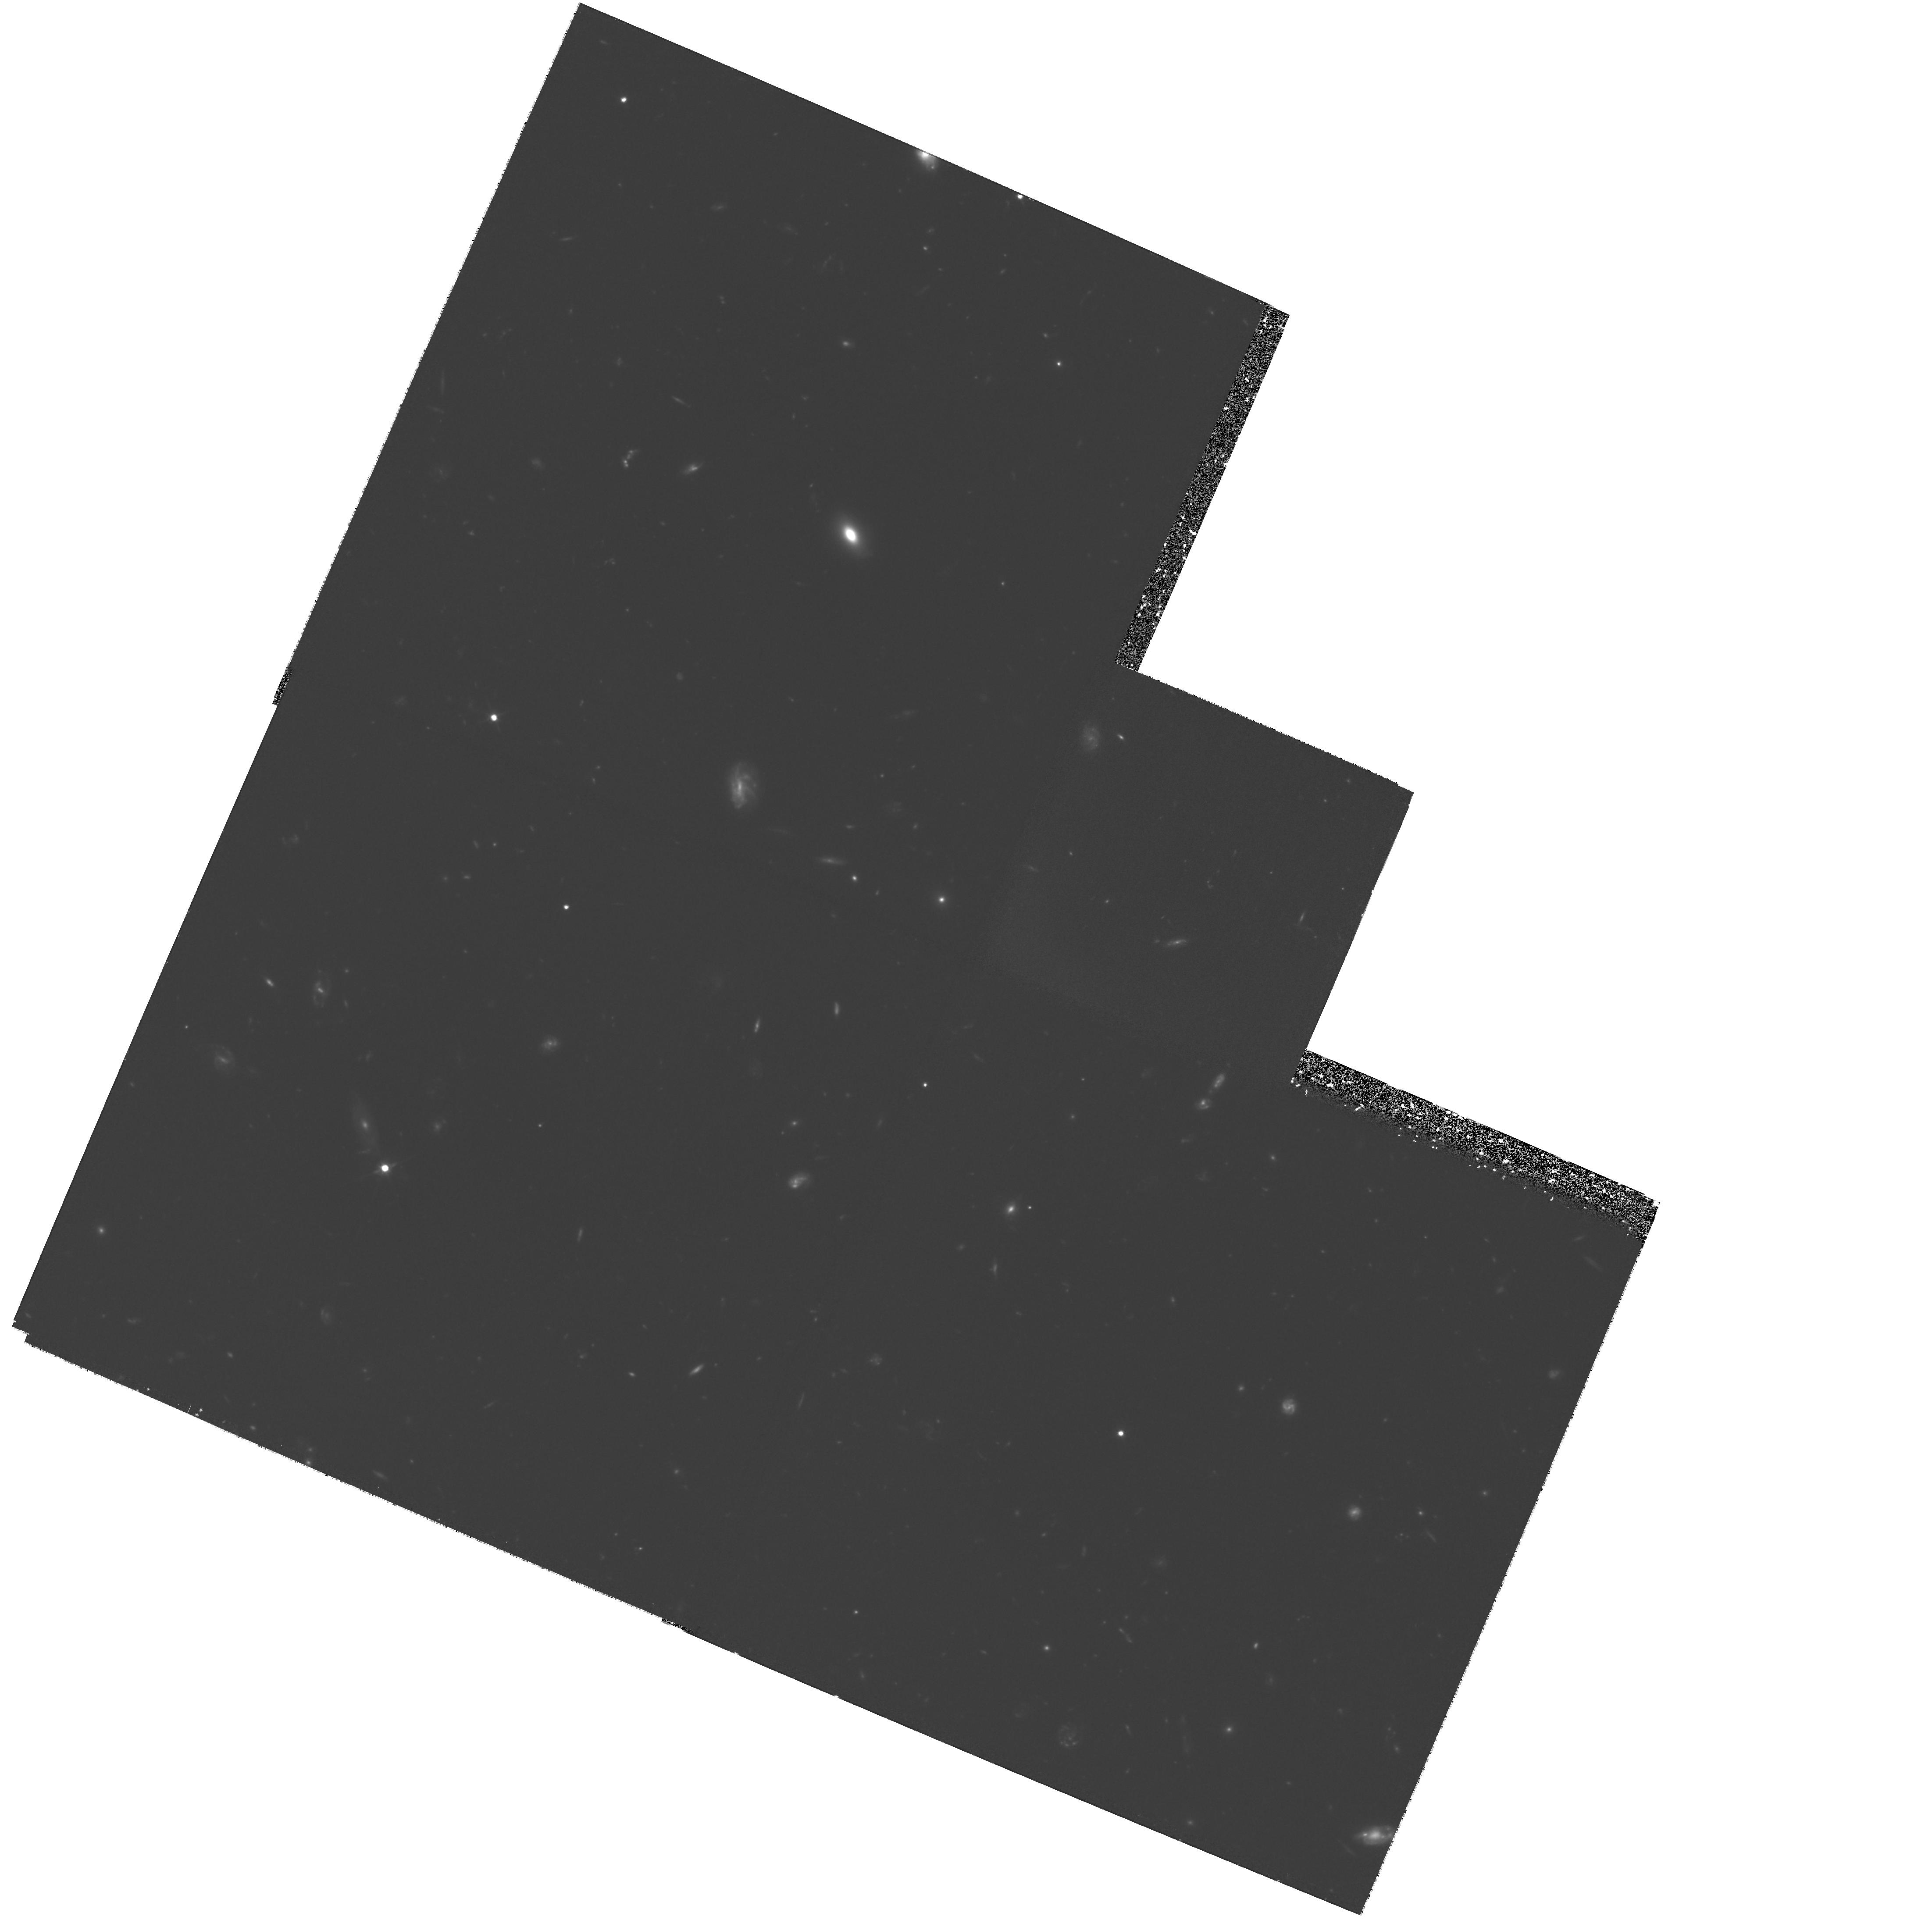
Target: HDF-123649+621346. Instrument: WFPC2/PC. Filter: F606W. Exposure: 3.6 h. Observation ID: hst_8389_03_wfpc2_pc_f606w_u5ei03

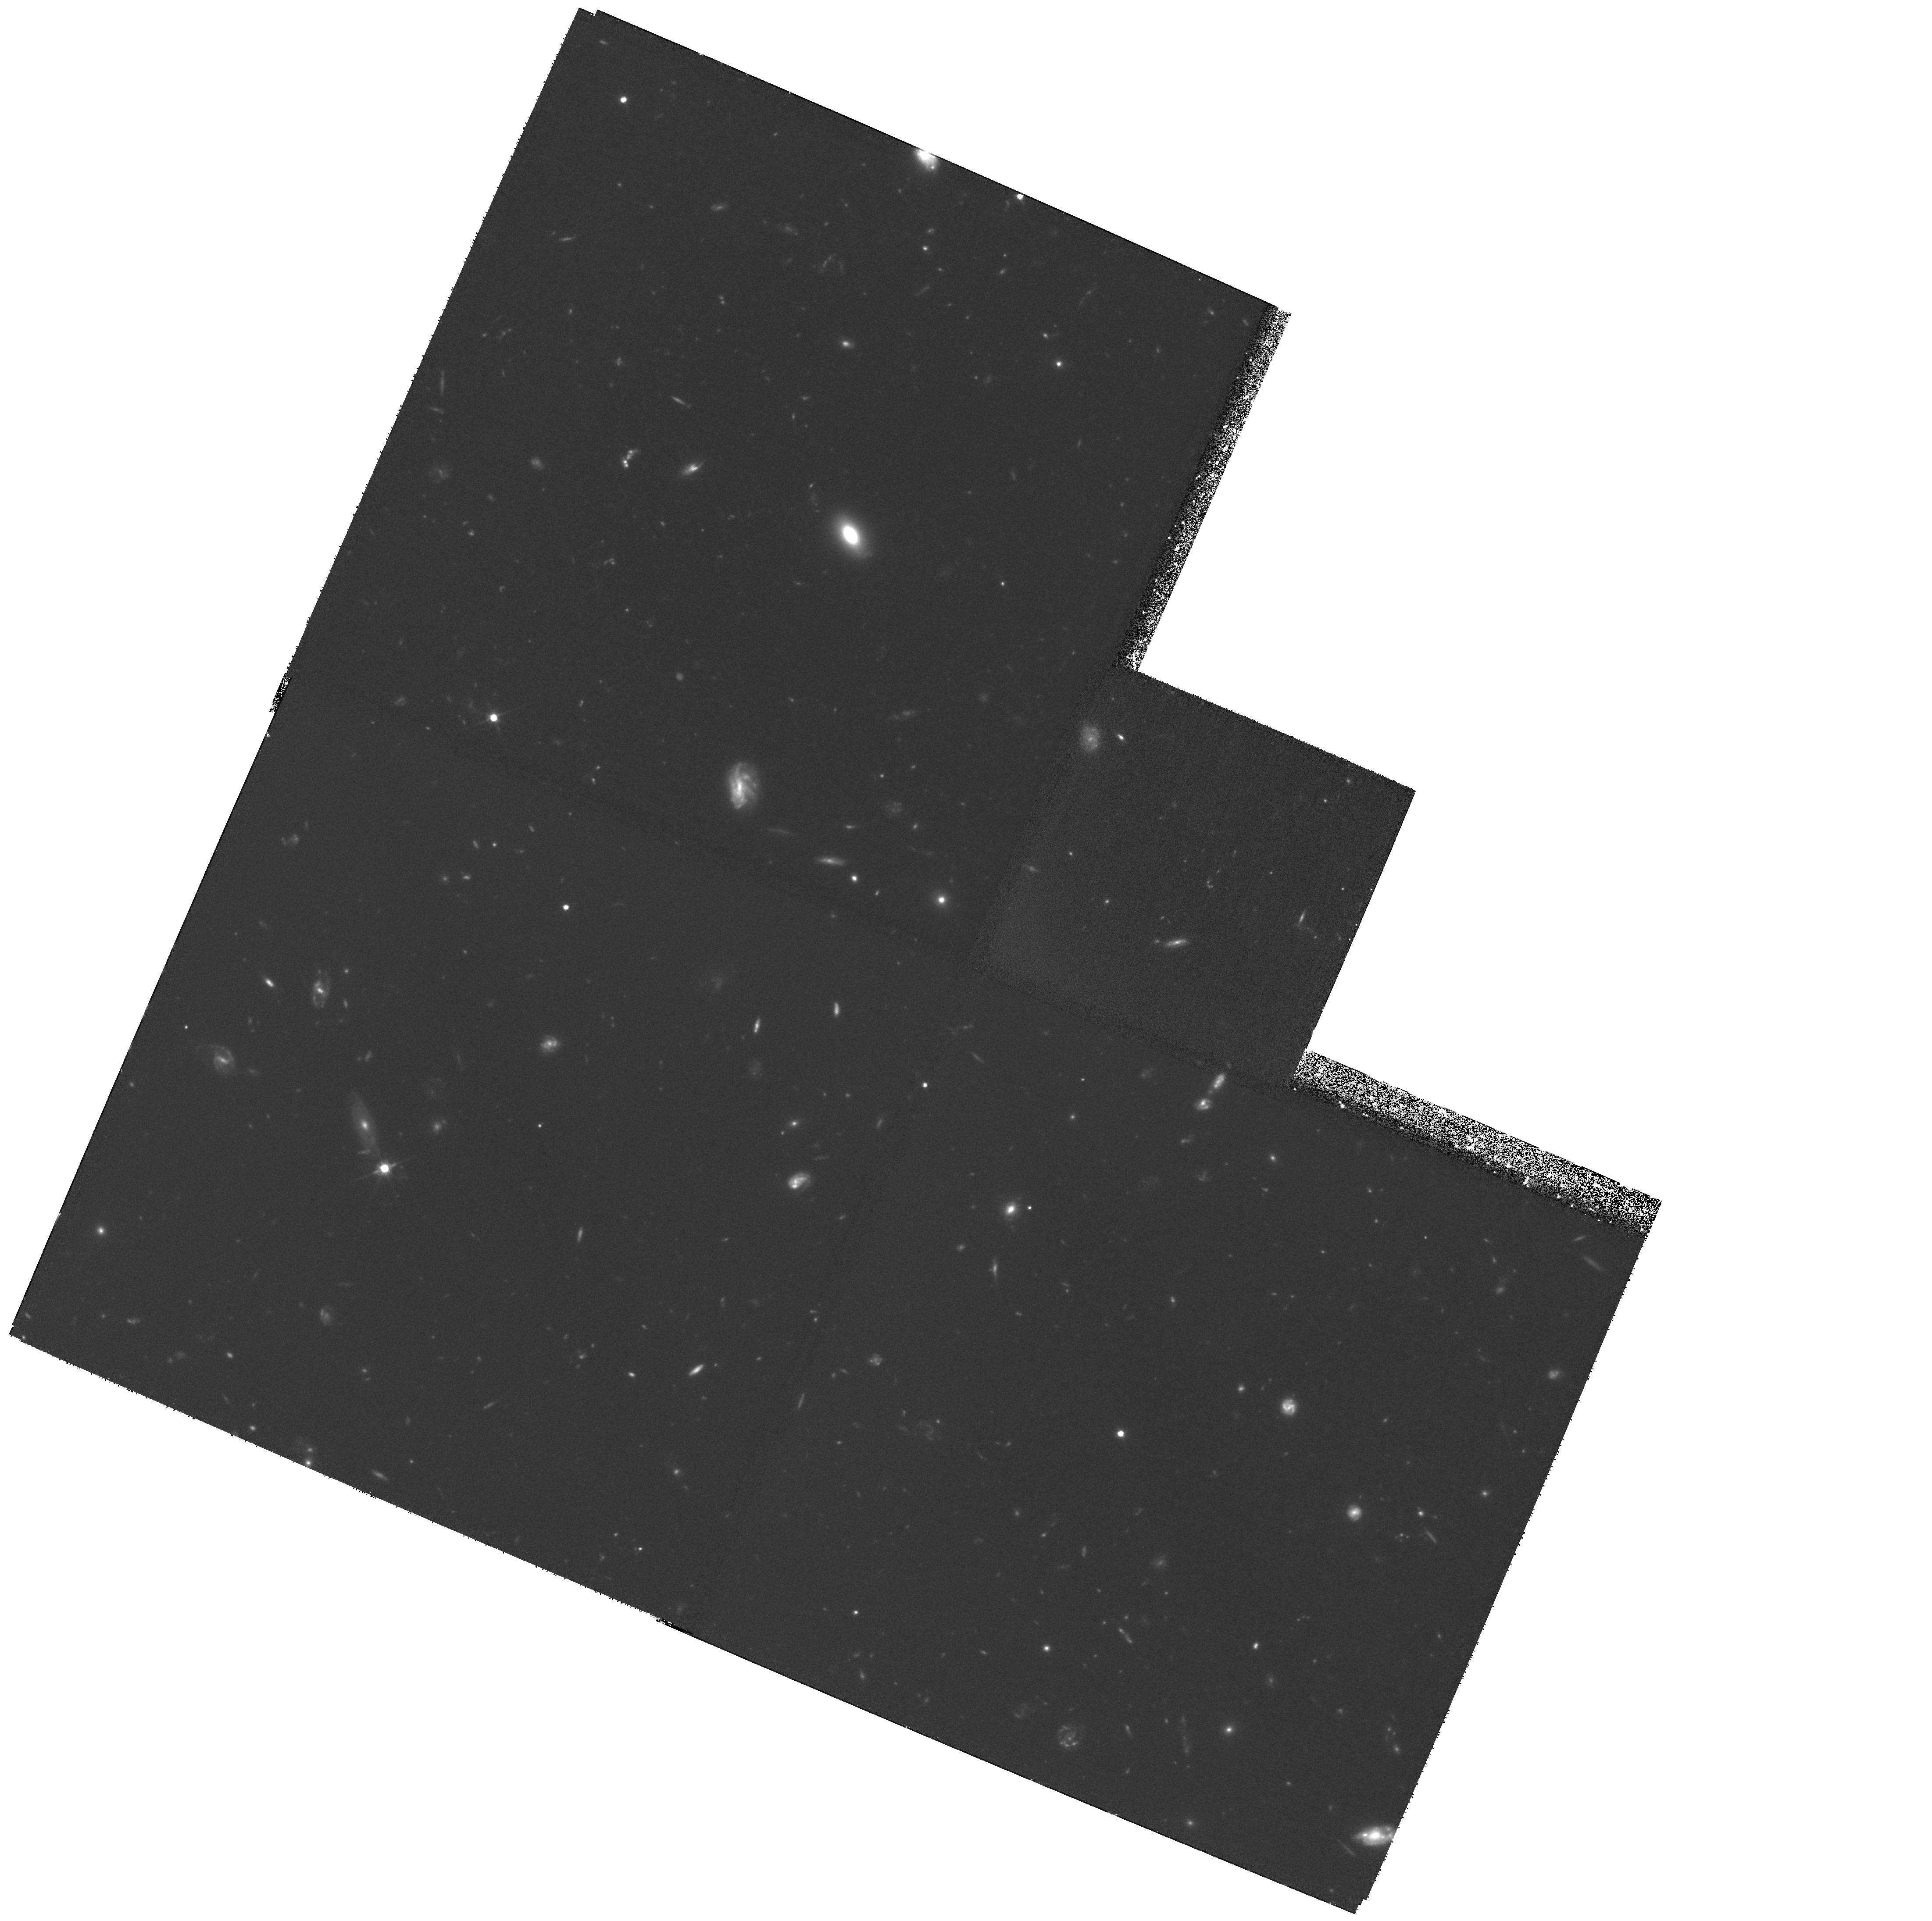
Target: HDF-123649+621346. Instrument: WFPC2/PC. Filter: F606W. Exposure: 3.6 h. Observation ID: hst_8389_06_wfpc2_pc_f606w_u5ei06

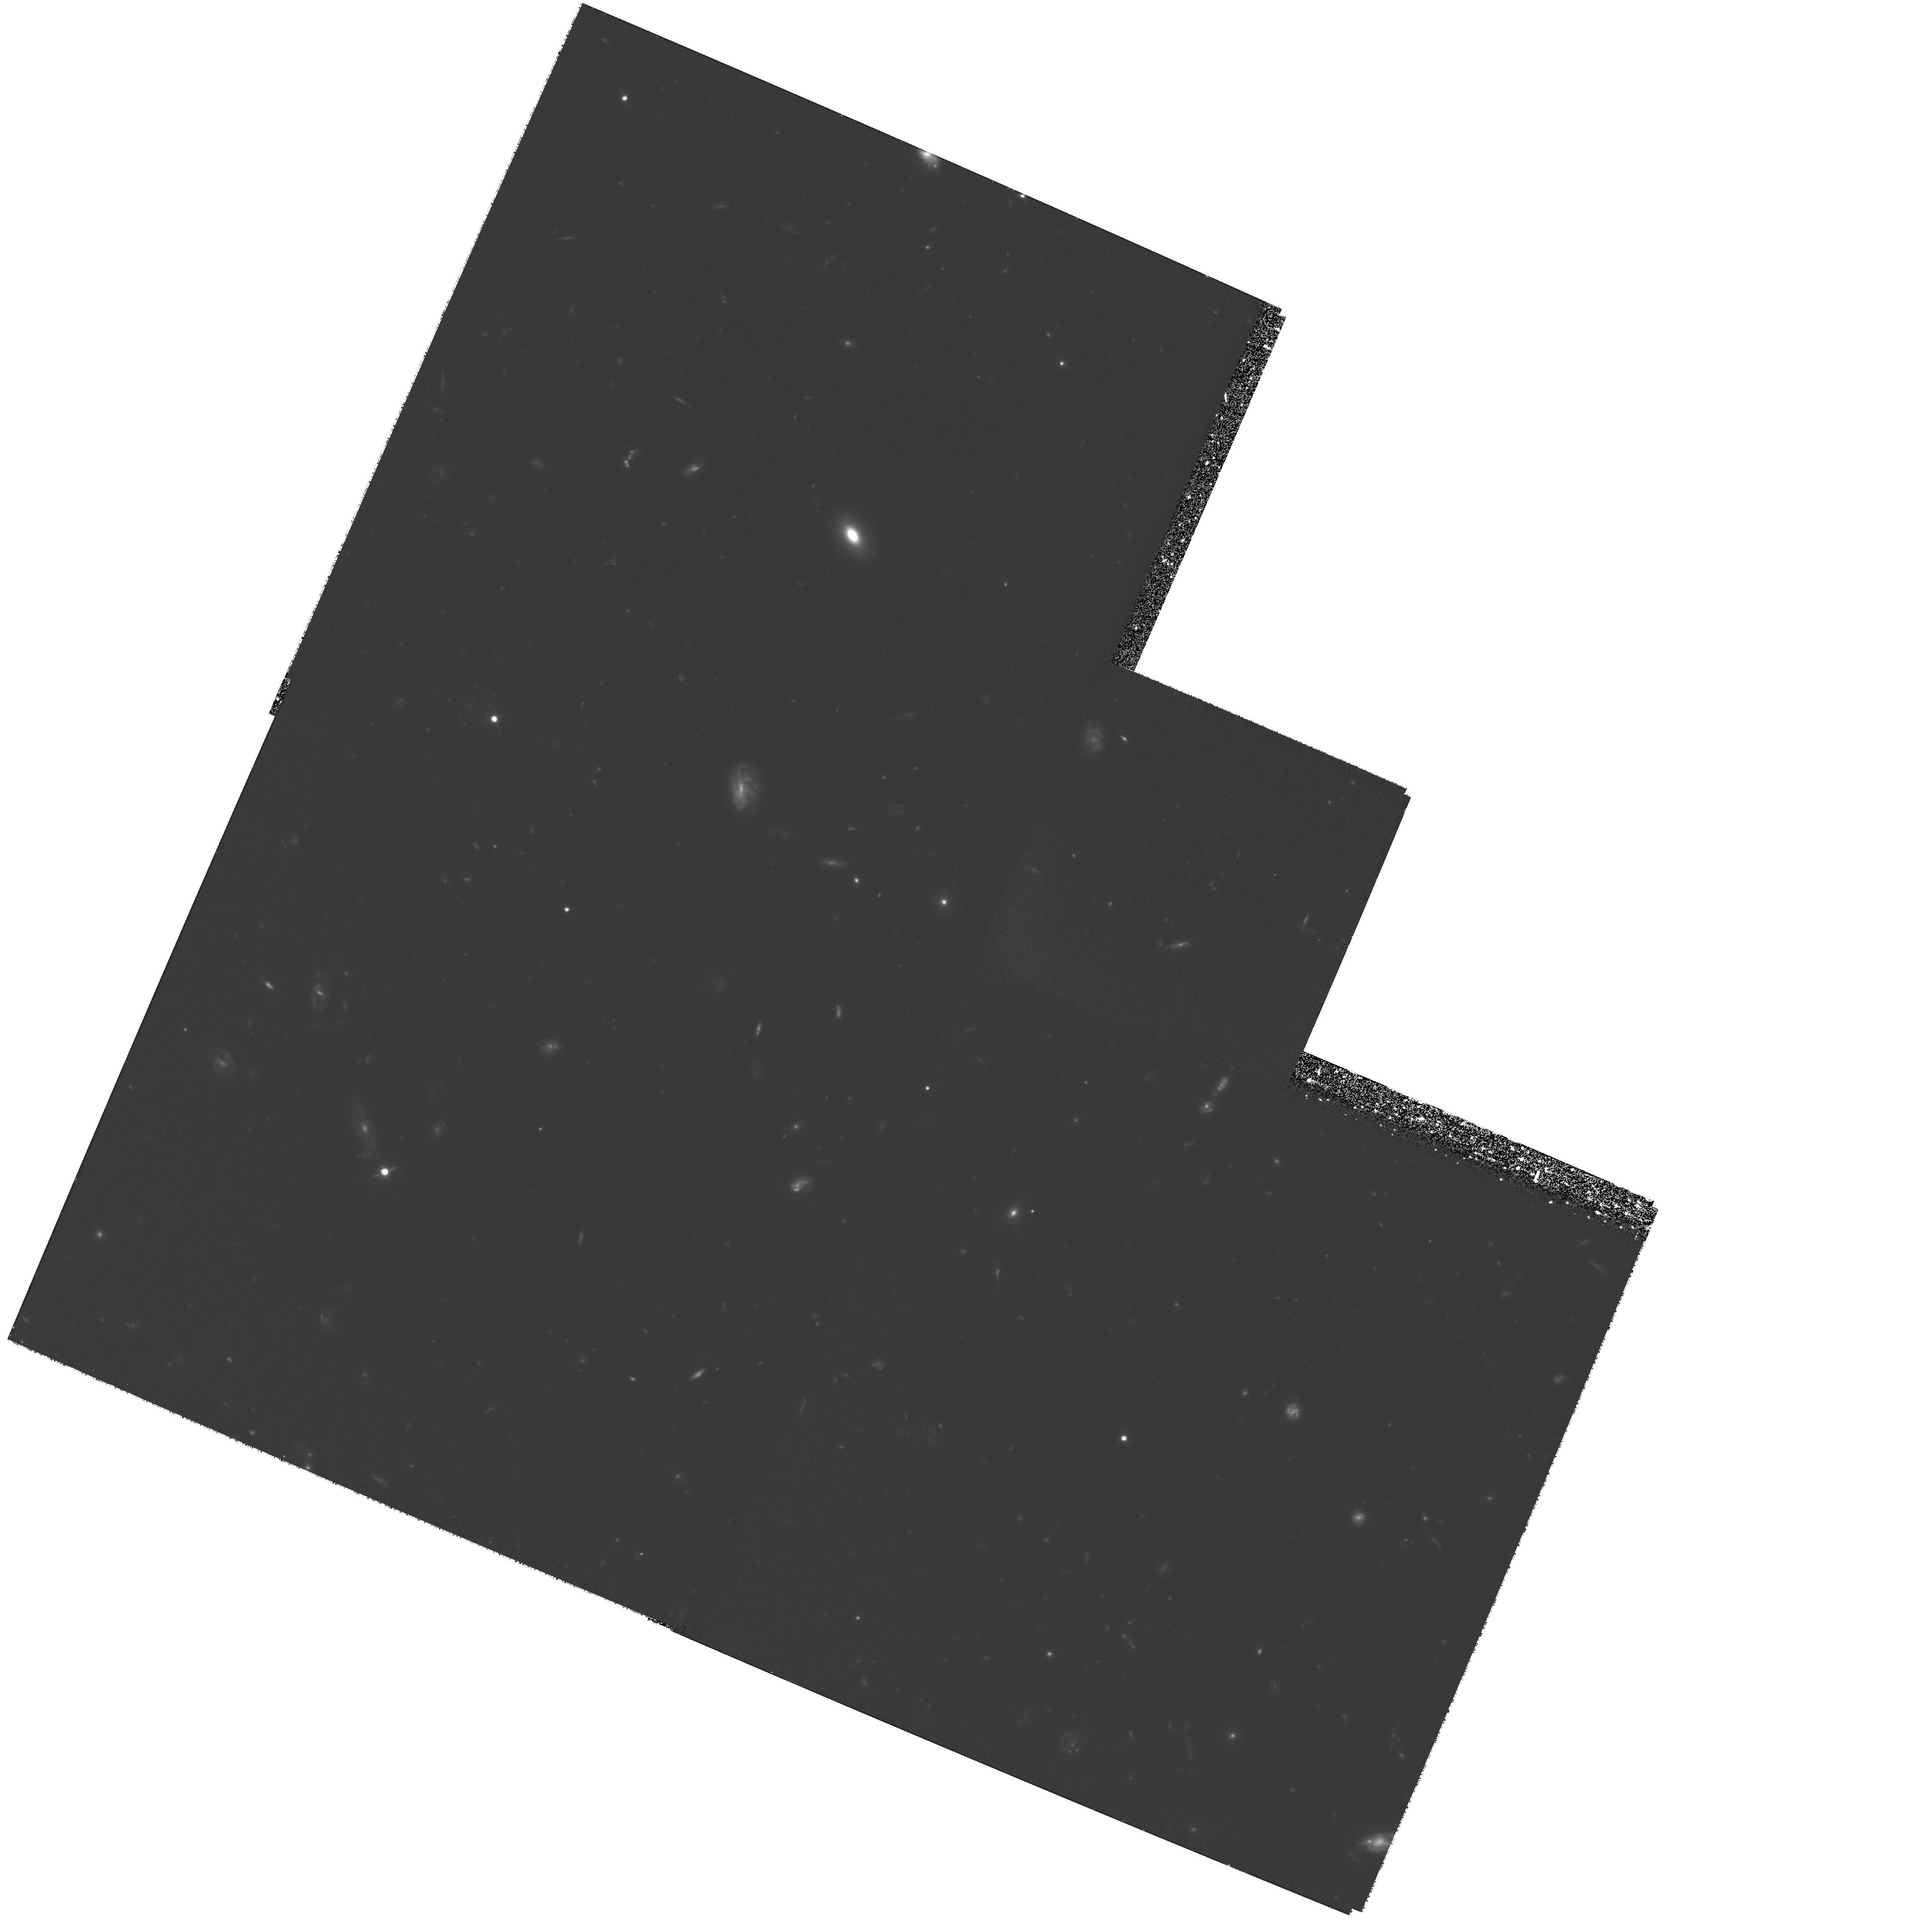
Target: HDF-123649+621346. Instrument: WFPC2/PC. Filter: F606W. Exposure: 3.6 h. Observation ID: hst_8389_01_wfpc2_pc_f606w_u5ei01

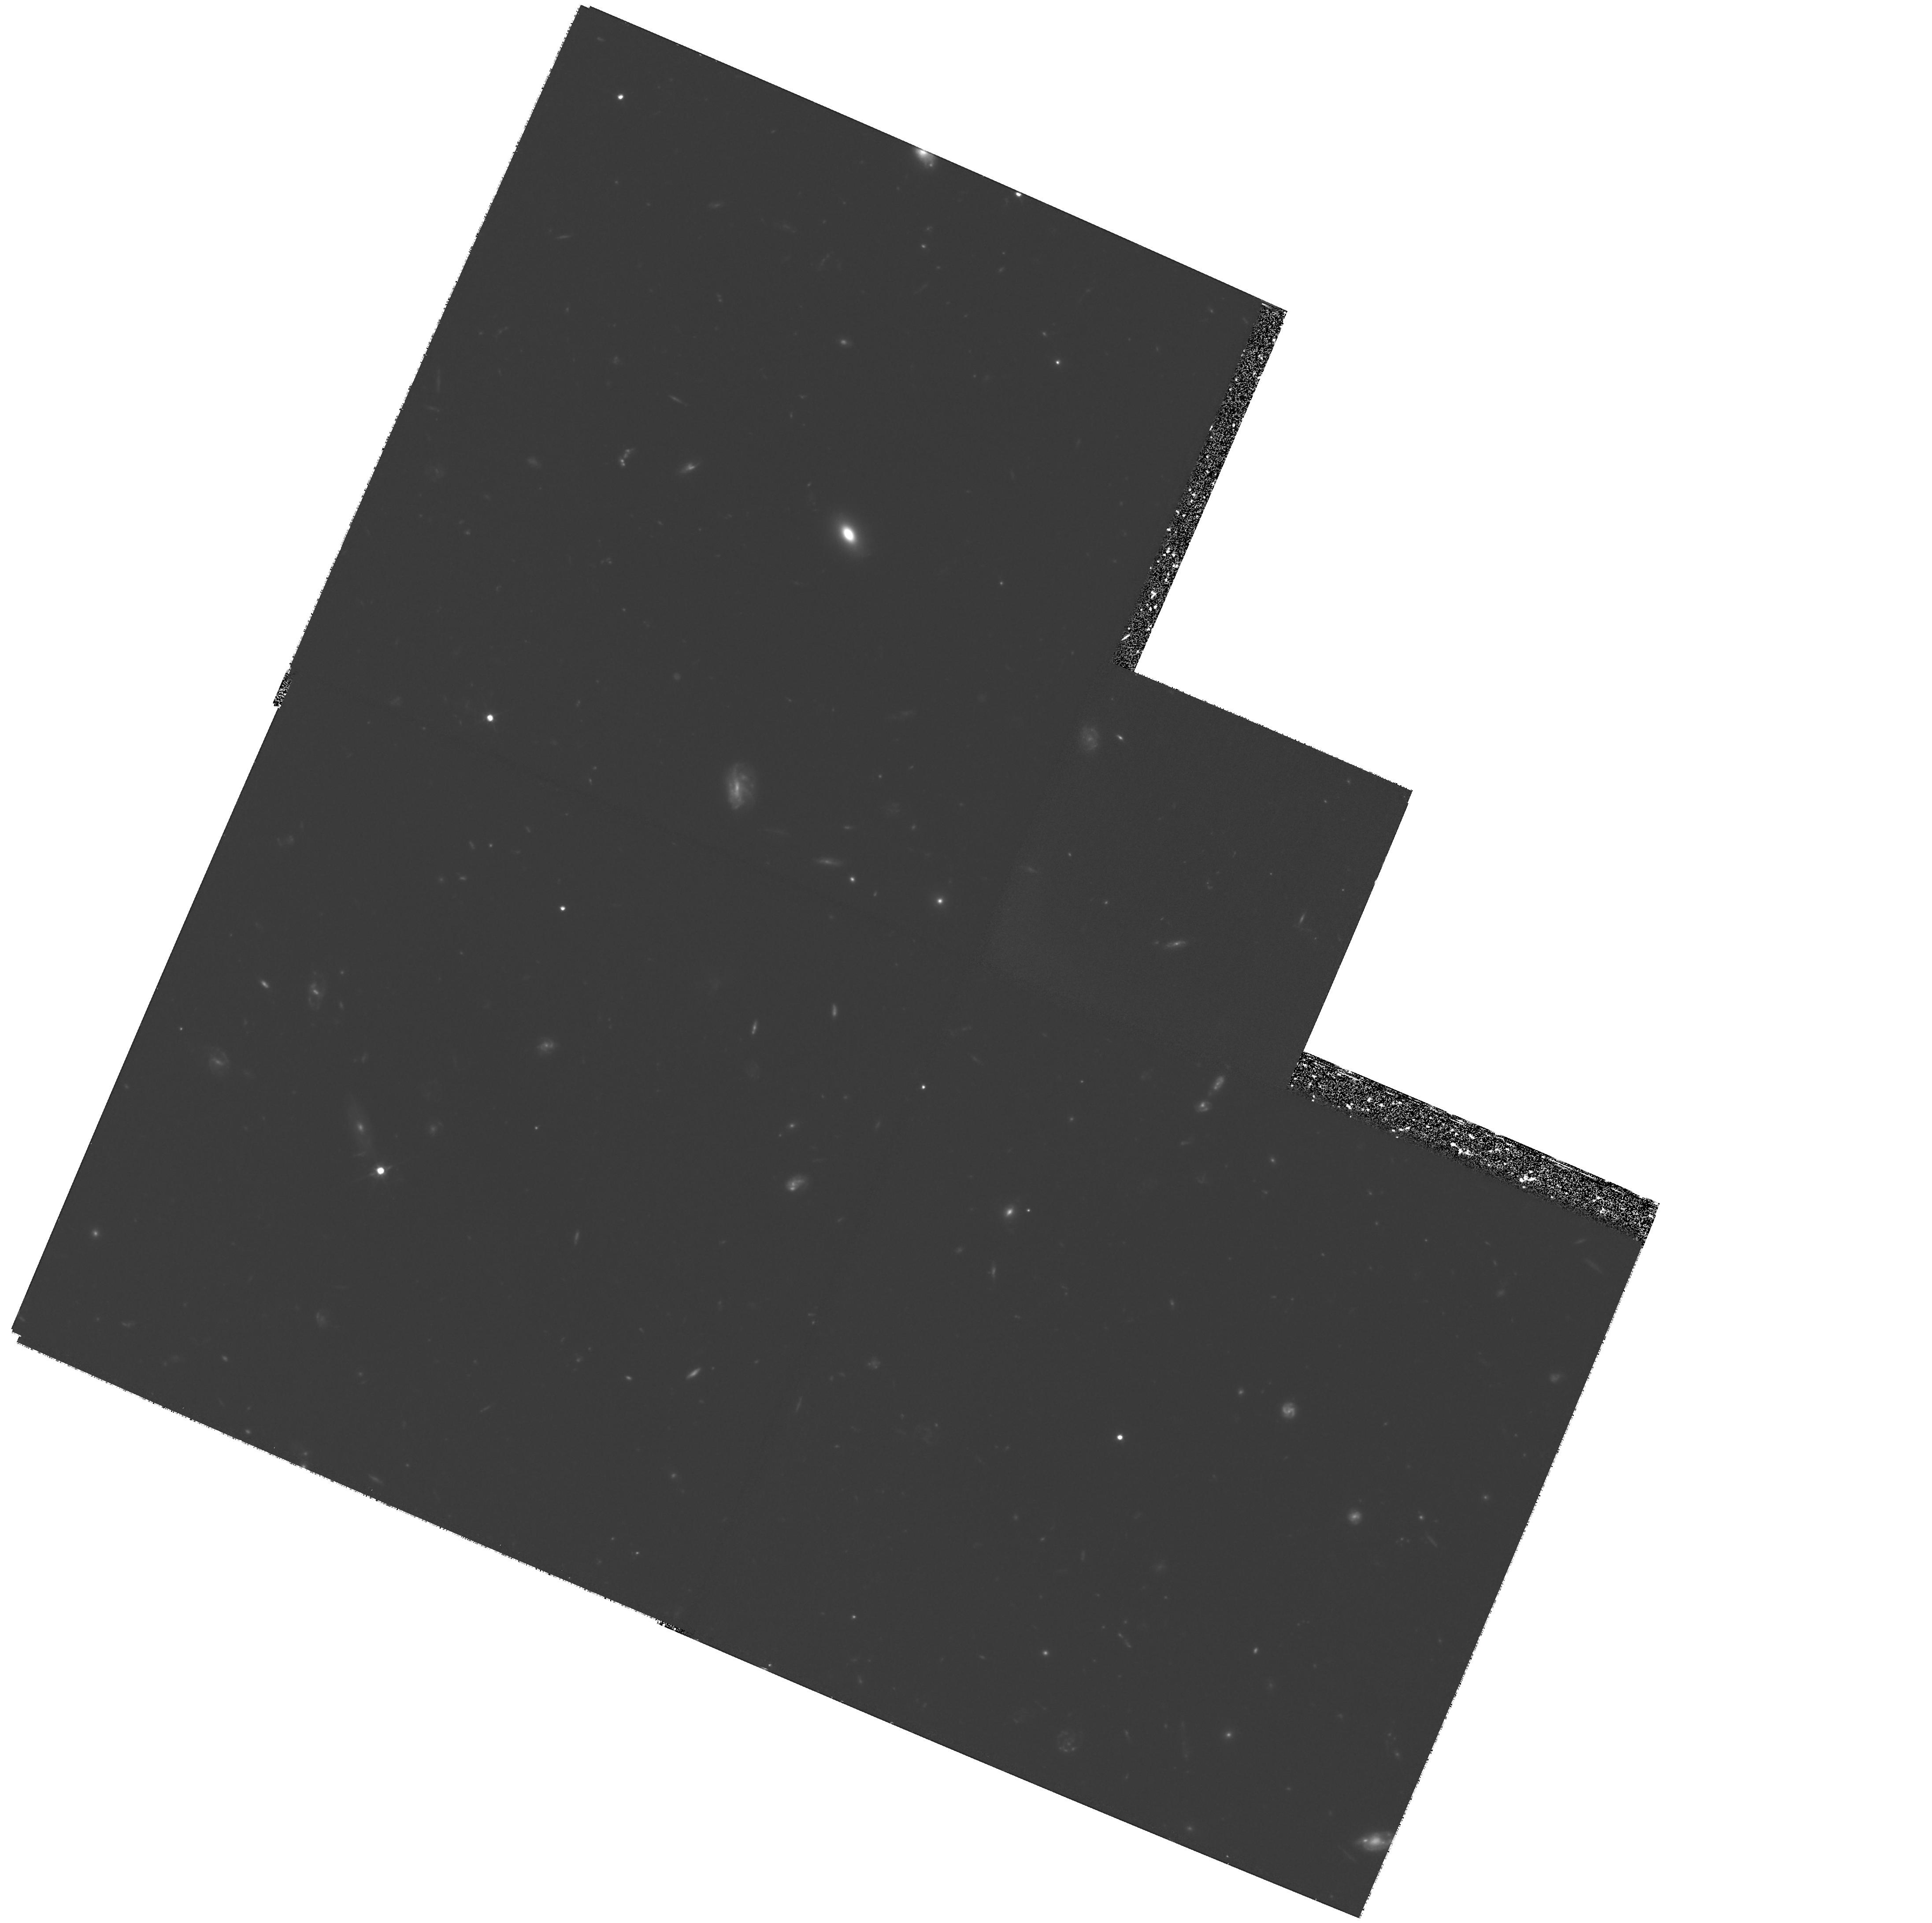
Target: HDF-123649+621346. Instrument: WFPC2/PC. Filter: F606W. Exposure: 3.6 h. Observation ID: hst_8389_02_wfpc2_pc_f606w_u5ei02

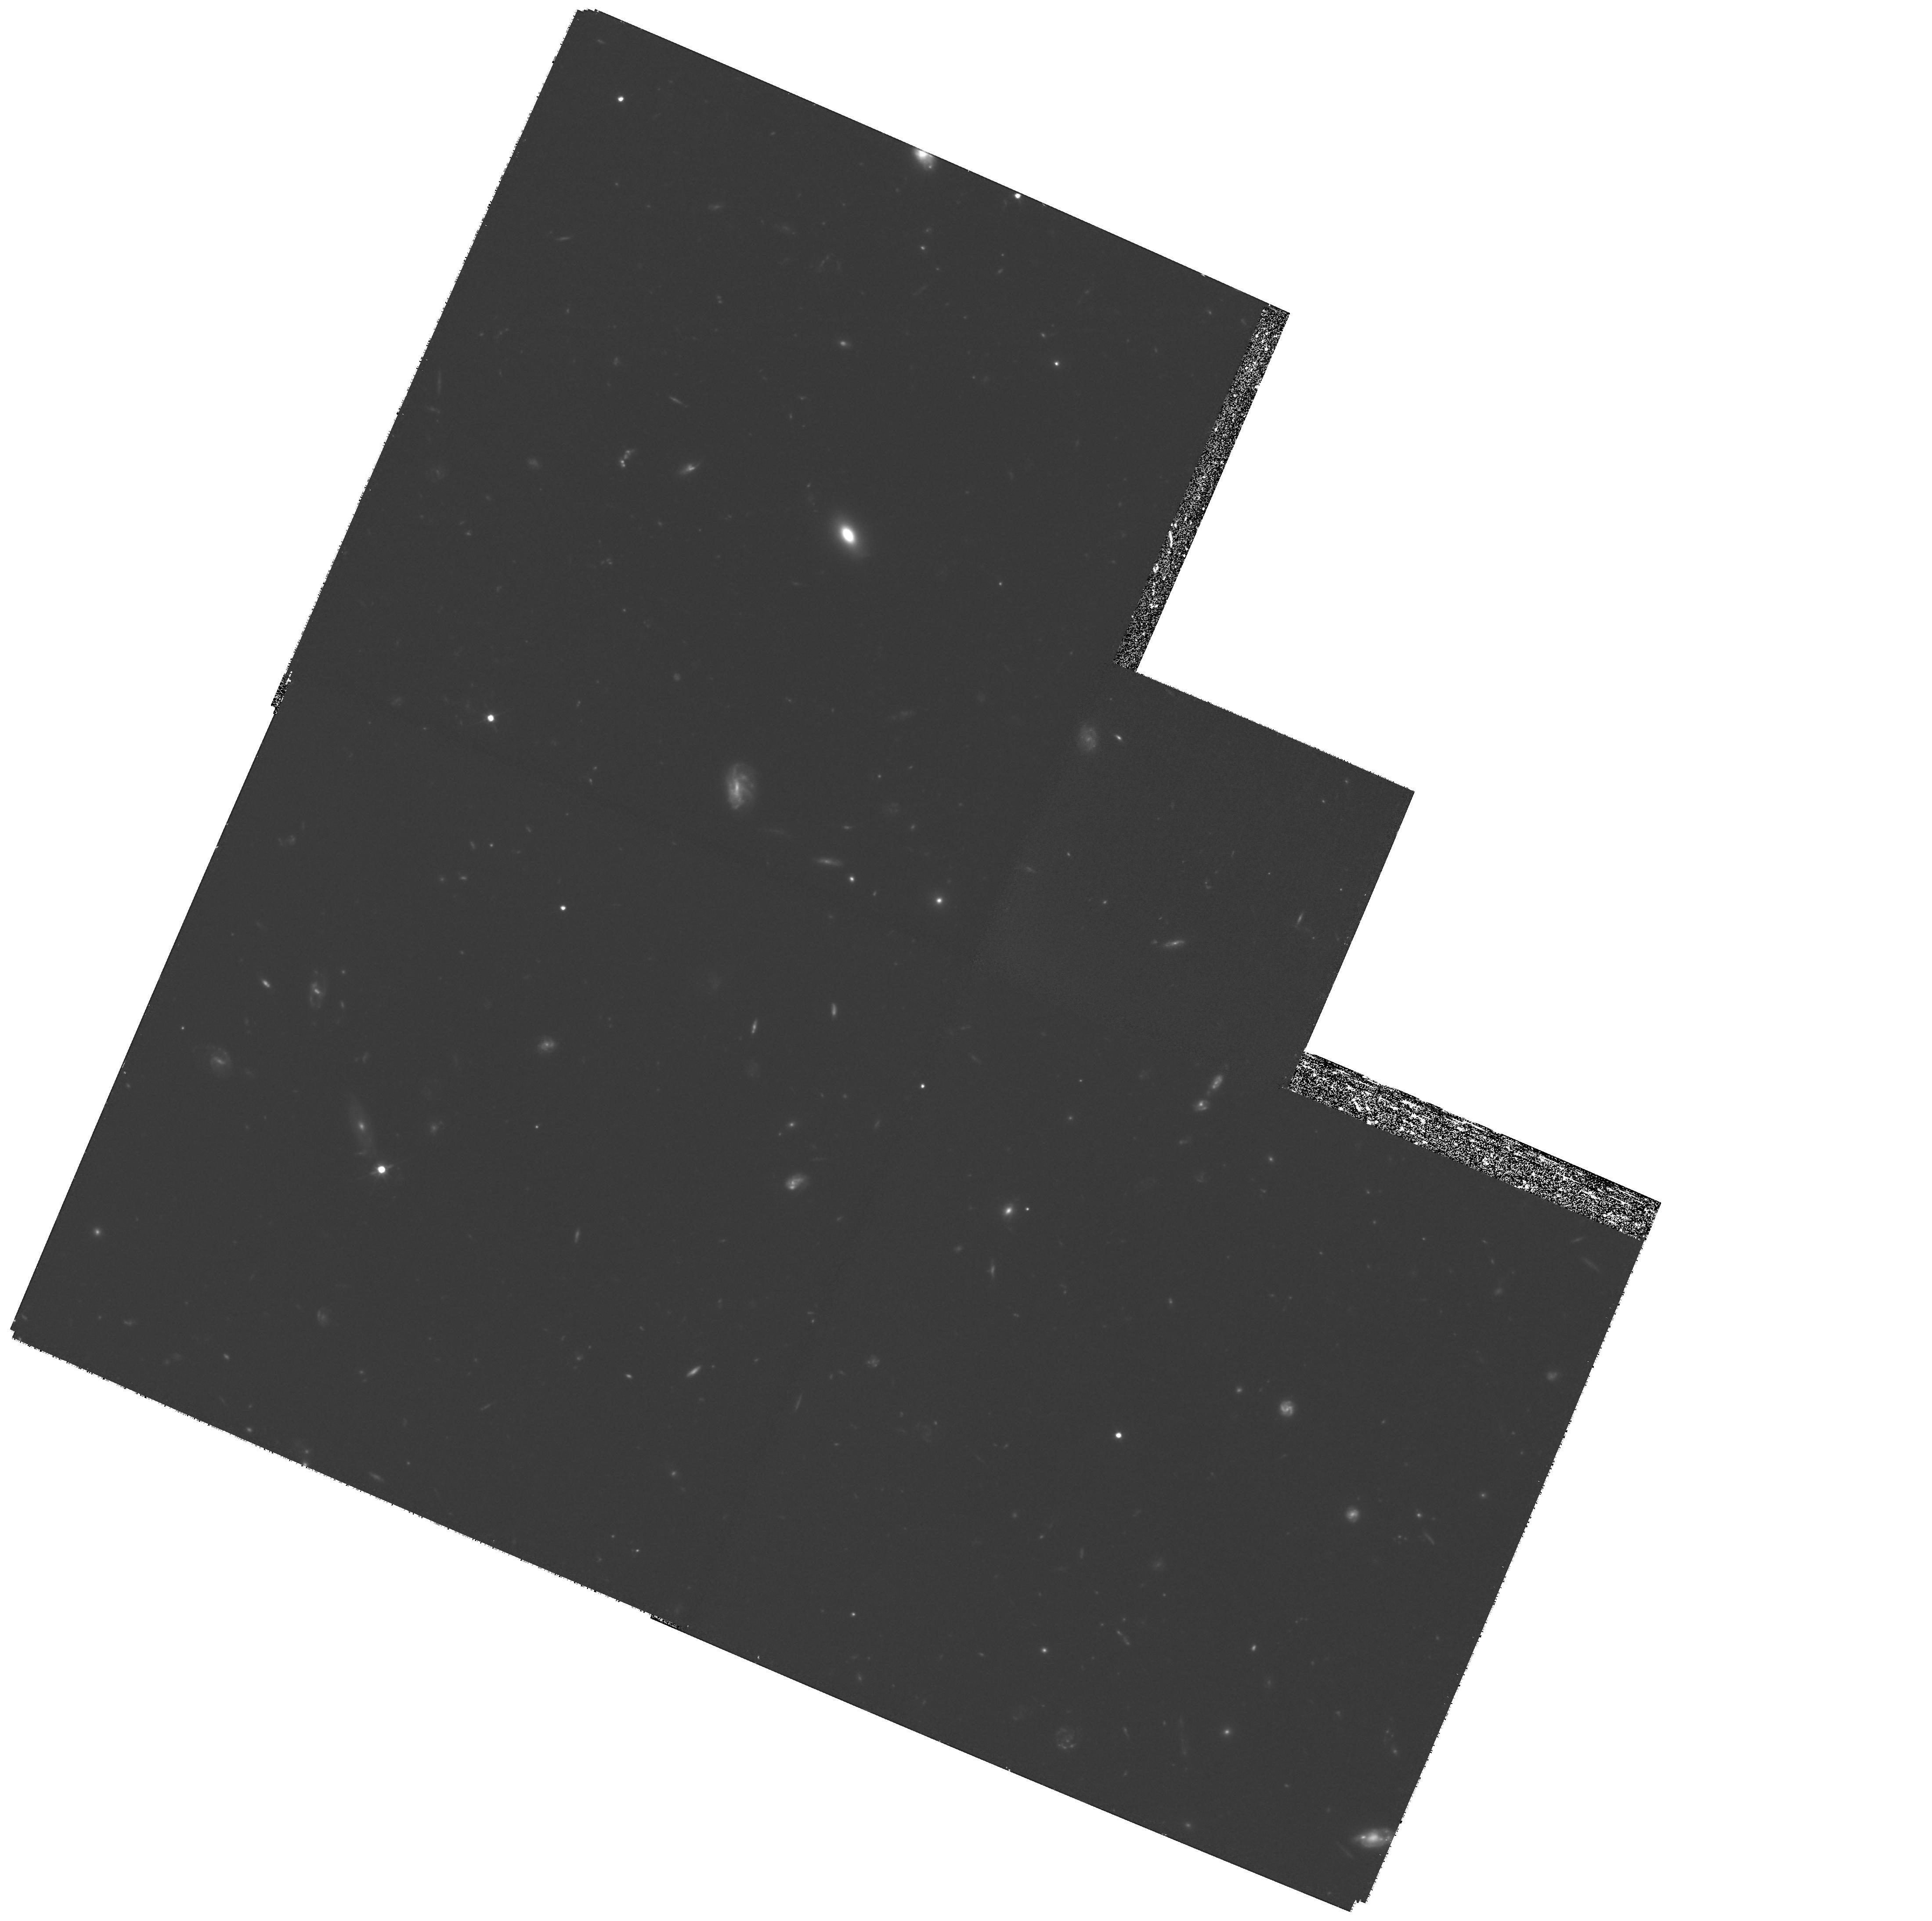
Target: HDF-123649+621346. Instrument: WFPC2/PC. Filter: F606W. Exposure: 3.6 h. Observation ID: hst_8389_05_wfpc2_pc_f606w_u5ei05

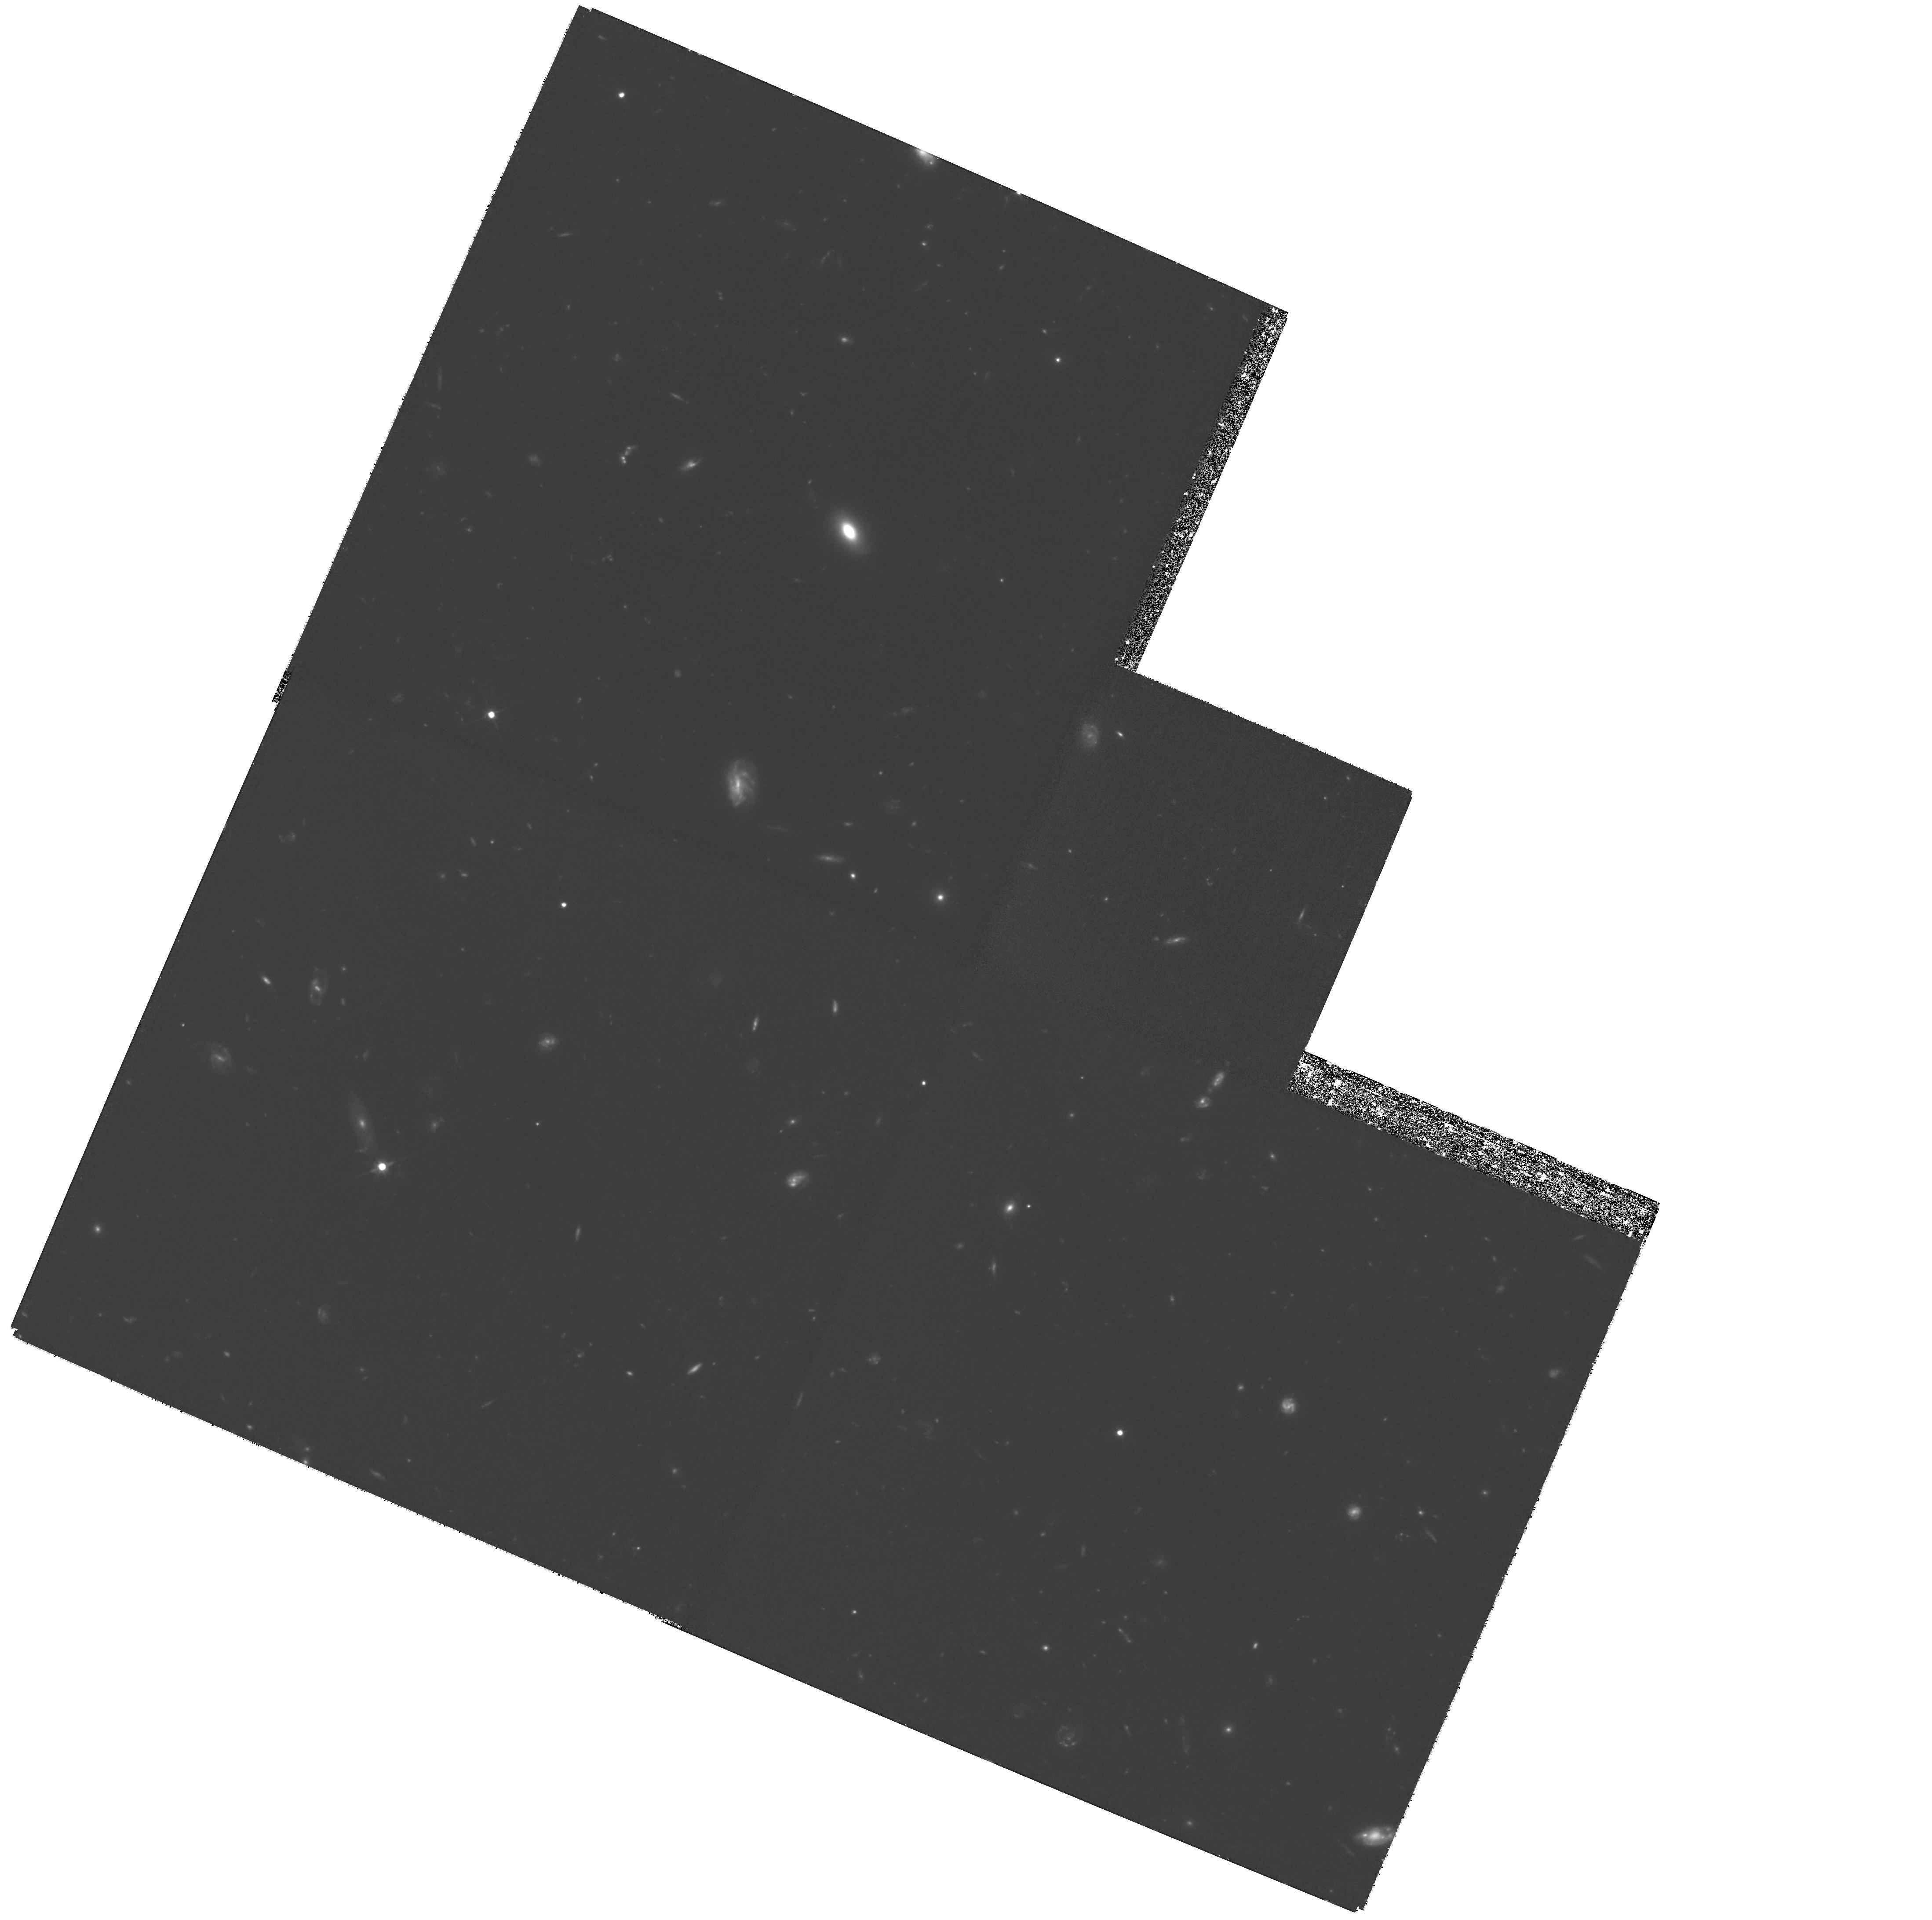
Target: HDF-123649+621346. Instrument: WFPC2/PC. Filter: F606W. Exposure: 3.6 h. Observation ID: hst_8389_07_wfpc2_pc_f606w_u5ei07

Illuminating the Galactic Dark Matter (PI: Ibata, Rodrigo)

We propose to re-image the HDF in F606W in order to confirm and better determine the proper motions of four MACHO candidates discovered from the comparison of the original December 1995 HDF frames with WFPC2 F814W frames exposed in December 1997. Four very faint, blue, isolated and unresolved objects are found to have substantial proper motion, 52 +/- 10 \mas, 102 +/- 14 \mas, 46 +/- 10 \mas and 69 +/- 11 \mas over the two year baseline. Galactic structure models predict a complete absence of normal stars in the color-magnitude range in which these objects are observed. However, these observations are consistent with recently derived models of old hydrogen atmosphere white dwarfs, whose color, contrary to previous expectations, has been shown to be blue. If so, the stars we have detected have ages in the range 10 \Gyr --> 14 \Gyr. With a correction for the incompleteness of the sample, the number density of such objects is ~ 0.02 pc^-3, or ~ 0.01 msun pc^-3, assuming for their masses a value typical of white dwarfs. Within the uncertainties arising from the small size of the sample, this mass density is sufficient to account for the entire missing Galactic dynamical mass. The present observations aim to confirm this potentially very important finding.